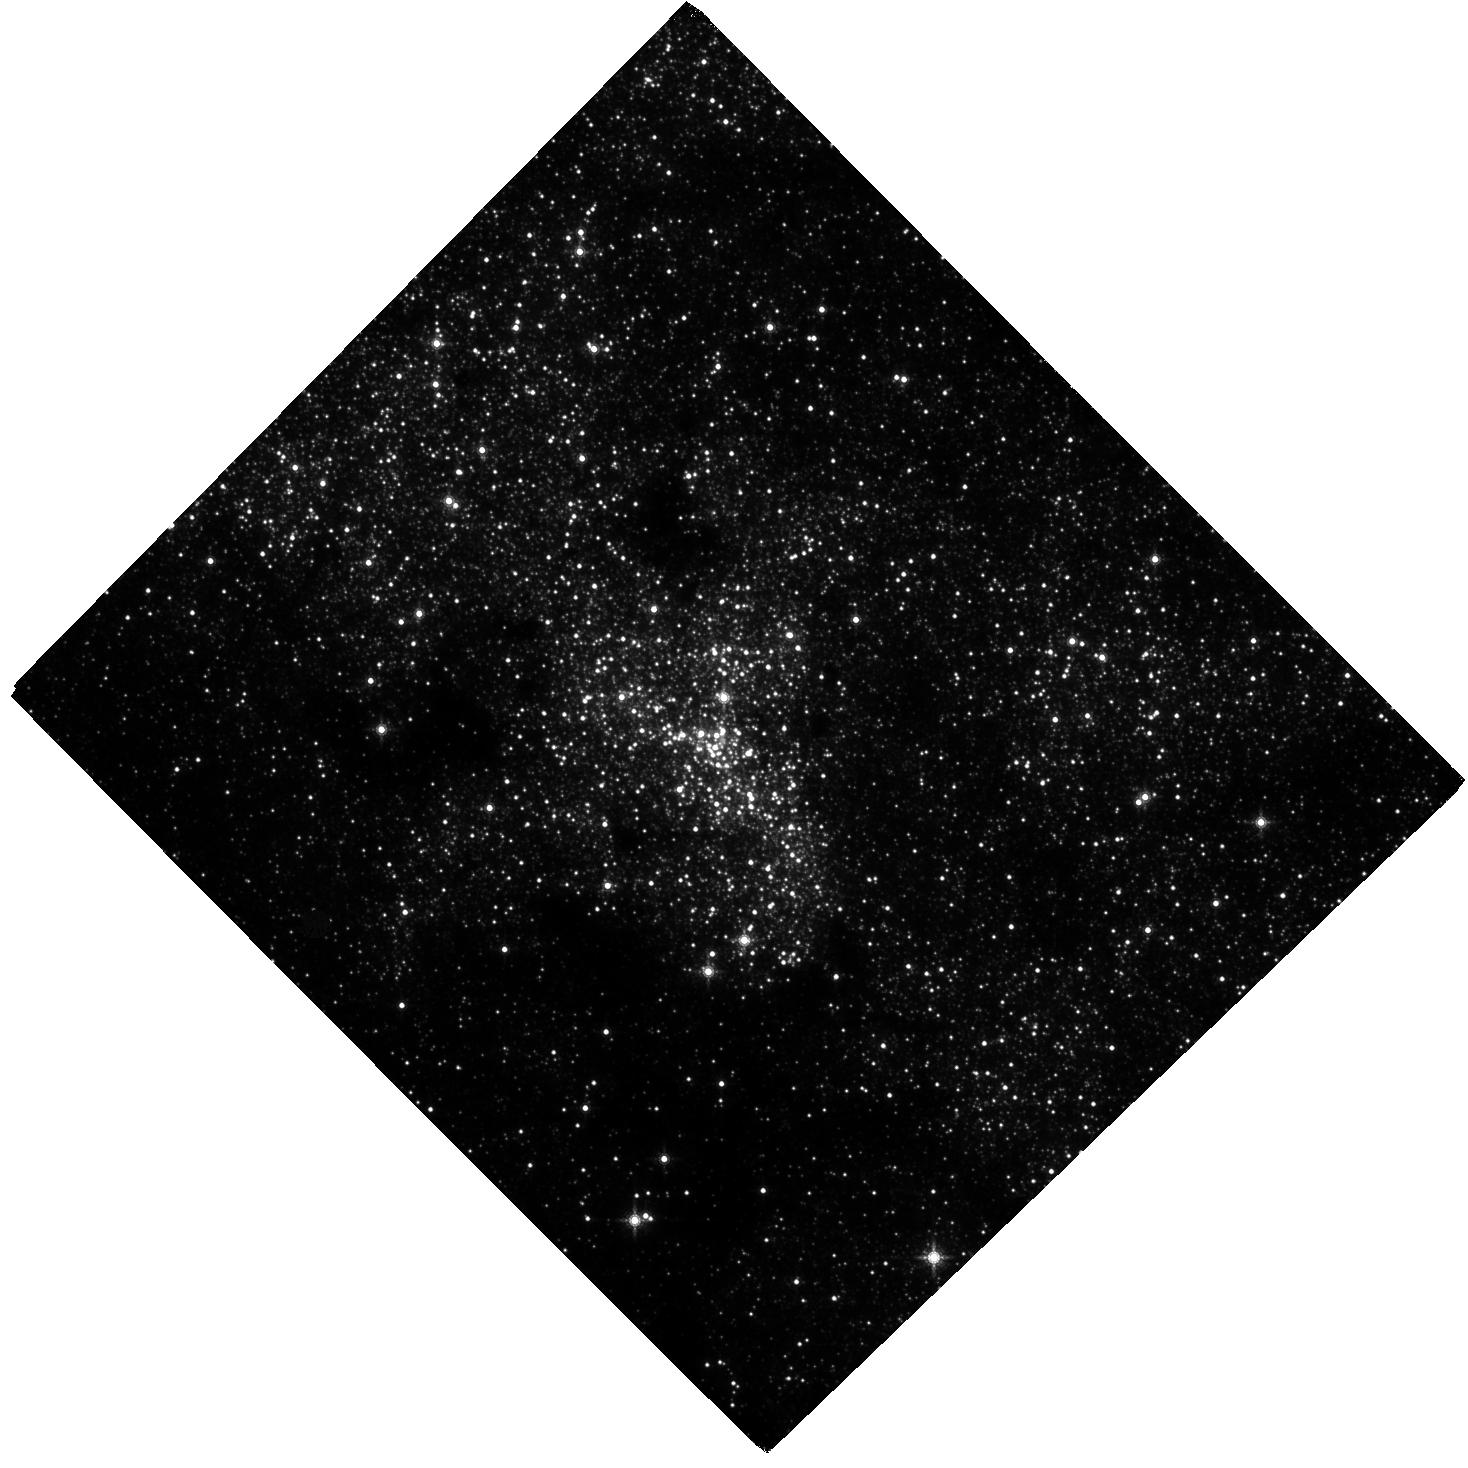
Target: SGR-A. Instrument: WFC3/IR. Filter: F153M. Exposure: 2.6 h. Observation ID: hst_16004_01_wfc3_ir_f153m_ie6e01

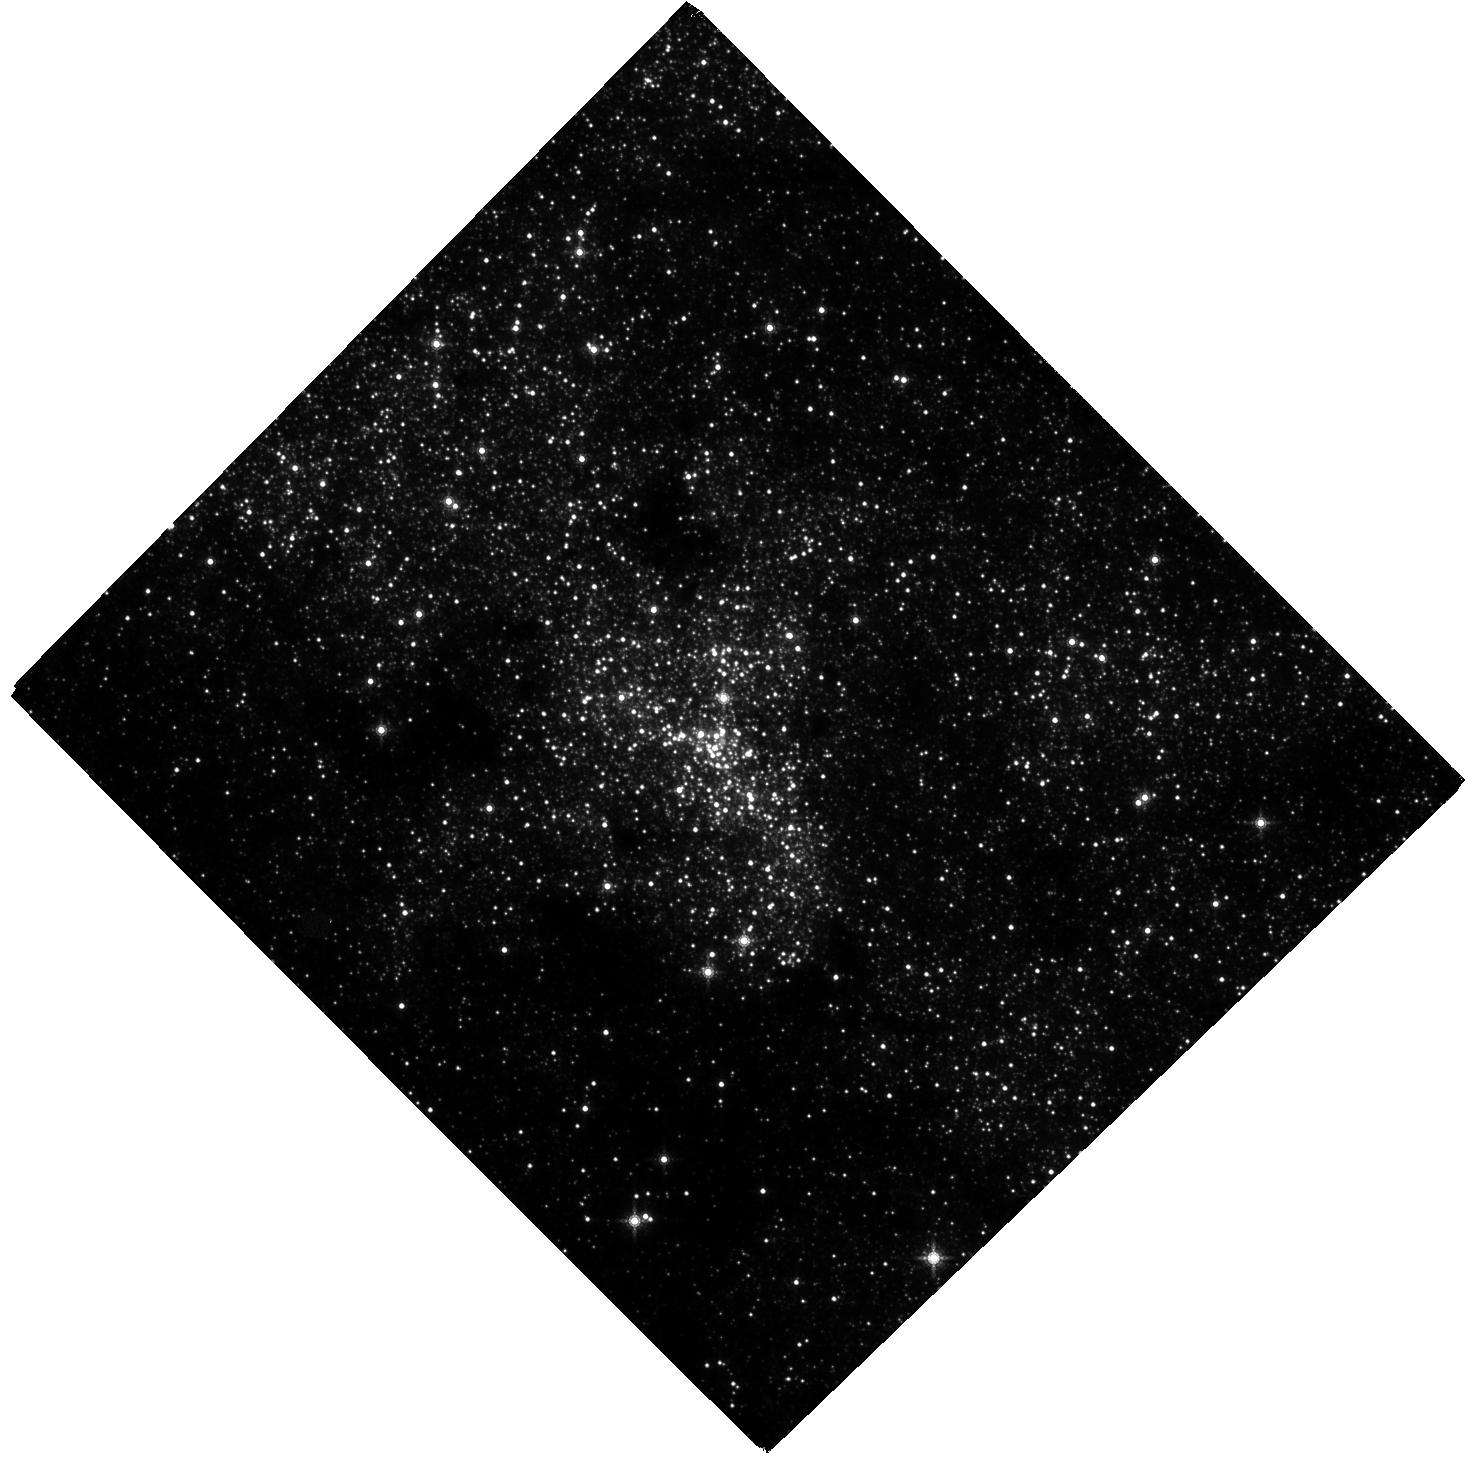
Target: SGR-A. Instrument: WFC3/IR. Filter: F153M. Exposure: 2.6 h. Observation ID: hst_16004_03_wfc3_ir_f153m_ie6e03

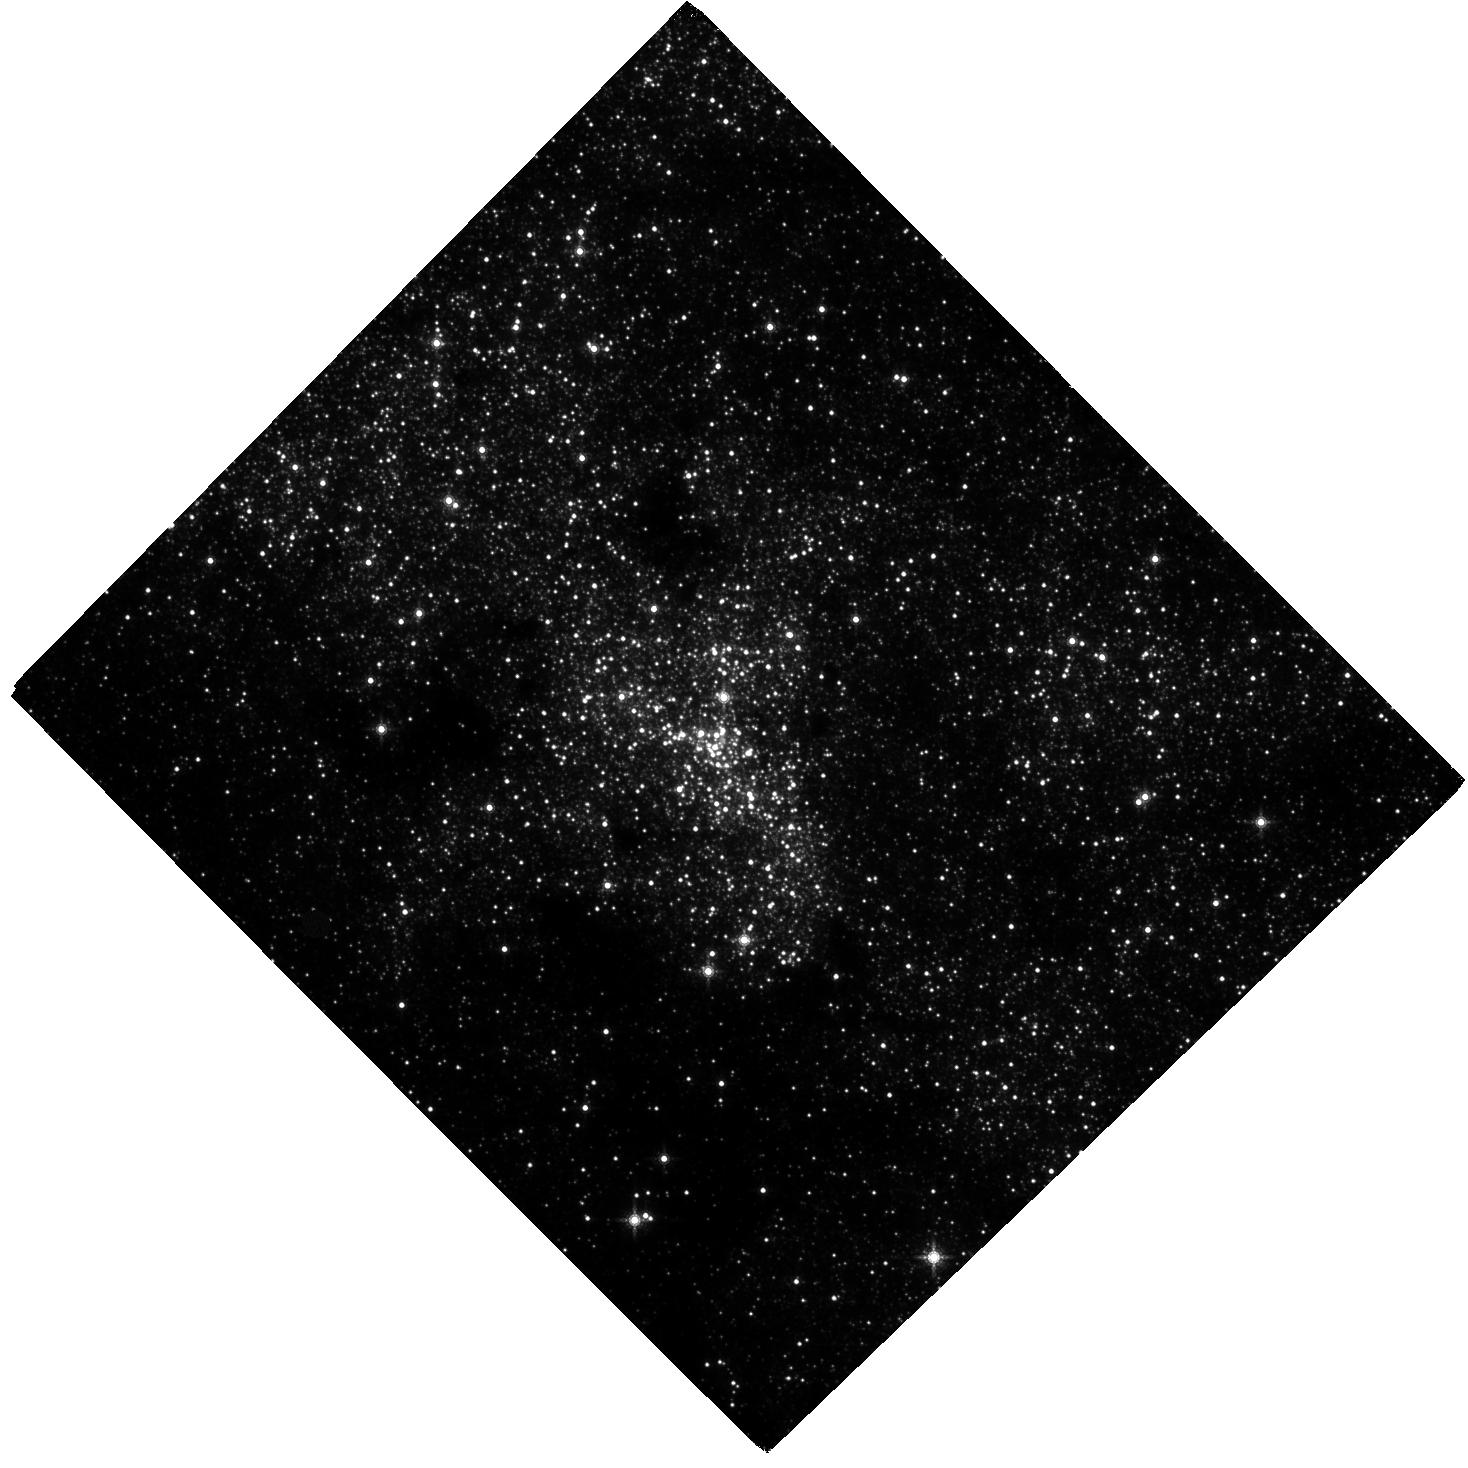
Target: SGR-A. Instrument: WFC3/IR. Filter: F153M. Exposure: 2.6 h. Observation ID: hst_16004_02_wfc3_ir_f153m_ie6e02

Monitoring the Unprecendented Near-Infrared Variability of Sgr A* (PI: Do, Tuan)

Sgr A*, the electromagnetic counterpart to the supermassive black hole at the Galactic center offers us a unique view into the physics black hole accretion and the growth of black holes. This summer, near-infrared observations of Sgr A* show unprecedented brightness and variability. This is increased activity is compared to over 20 years of historical near-infrared observations, which have until 2019 shown consistent variability characteristics. Unusual activity has also been reported by X-ray observatories with large outbursts. The current activity may be indicating a change Sgr A*'s accretion state or a change in the accretion flow. However, a physical explanation is lacking because basic questions about this activity is unknown, including: is this elevated activity a brief change, or is it a precursor to even larger events? With ground-based near-infrared observations soon unable to observe Sgr A*, we propose a monitoring program to observe Sgr A* during the remaining observable HST period in 2019 for Sgr A* (Sept. & Oct.) with WFC3-IR. This will provide us critical data on the nature of the current Sgr A* activity and a unique opportunity to study supermassive black hole accretion.